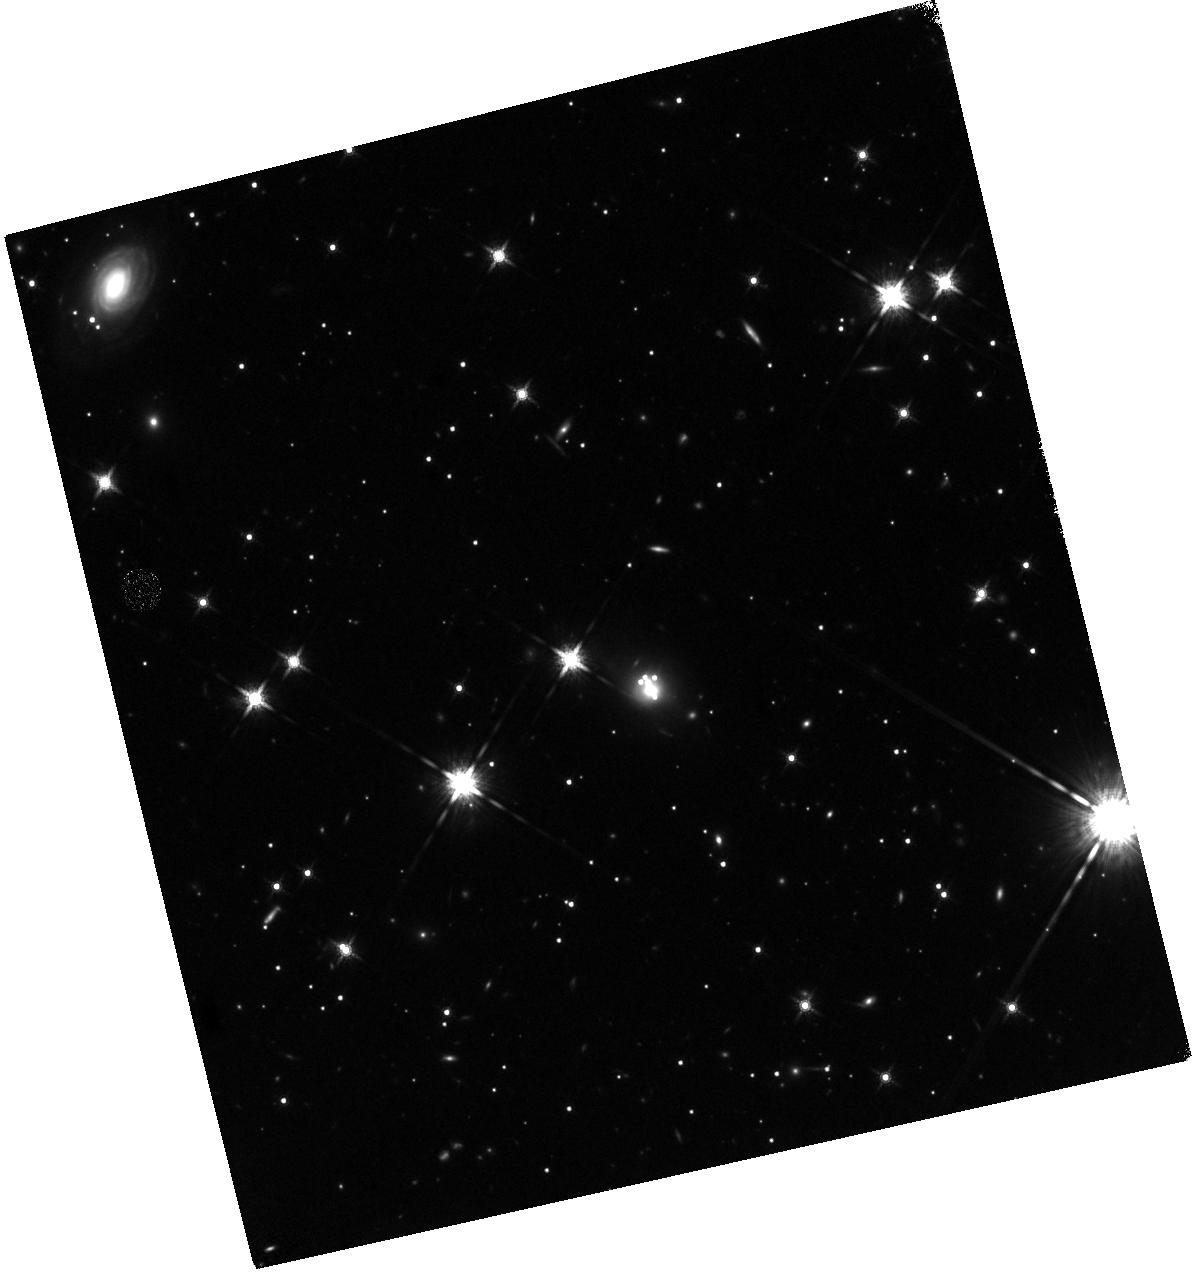
Target: ACT-S-J2029+0120. Instrument: WFC3/IR. Filter: F160W. Exposure: 40 min. Observation ID: hst_15160_02_wfc3_ir_f160w_idl102

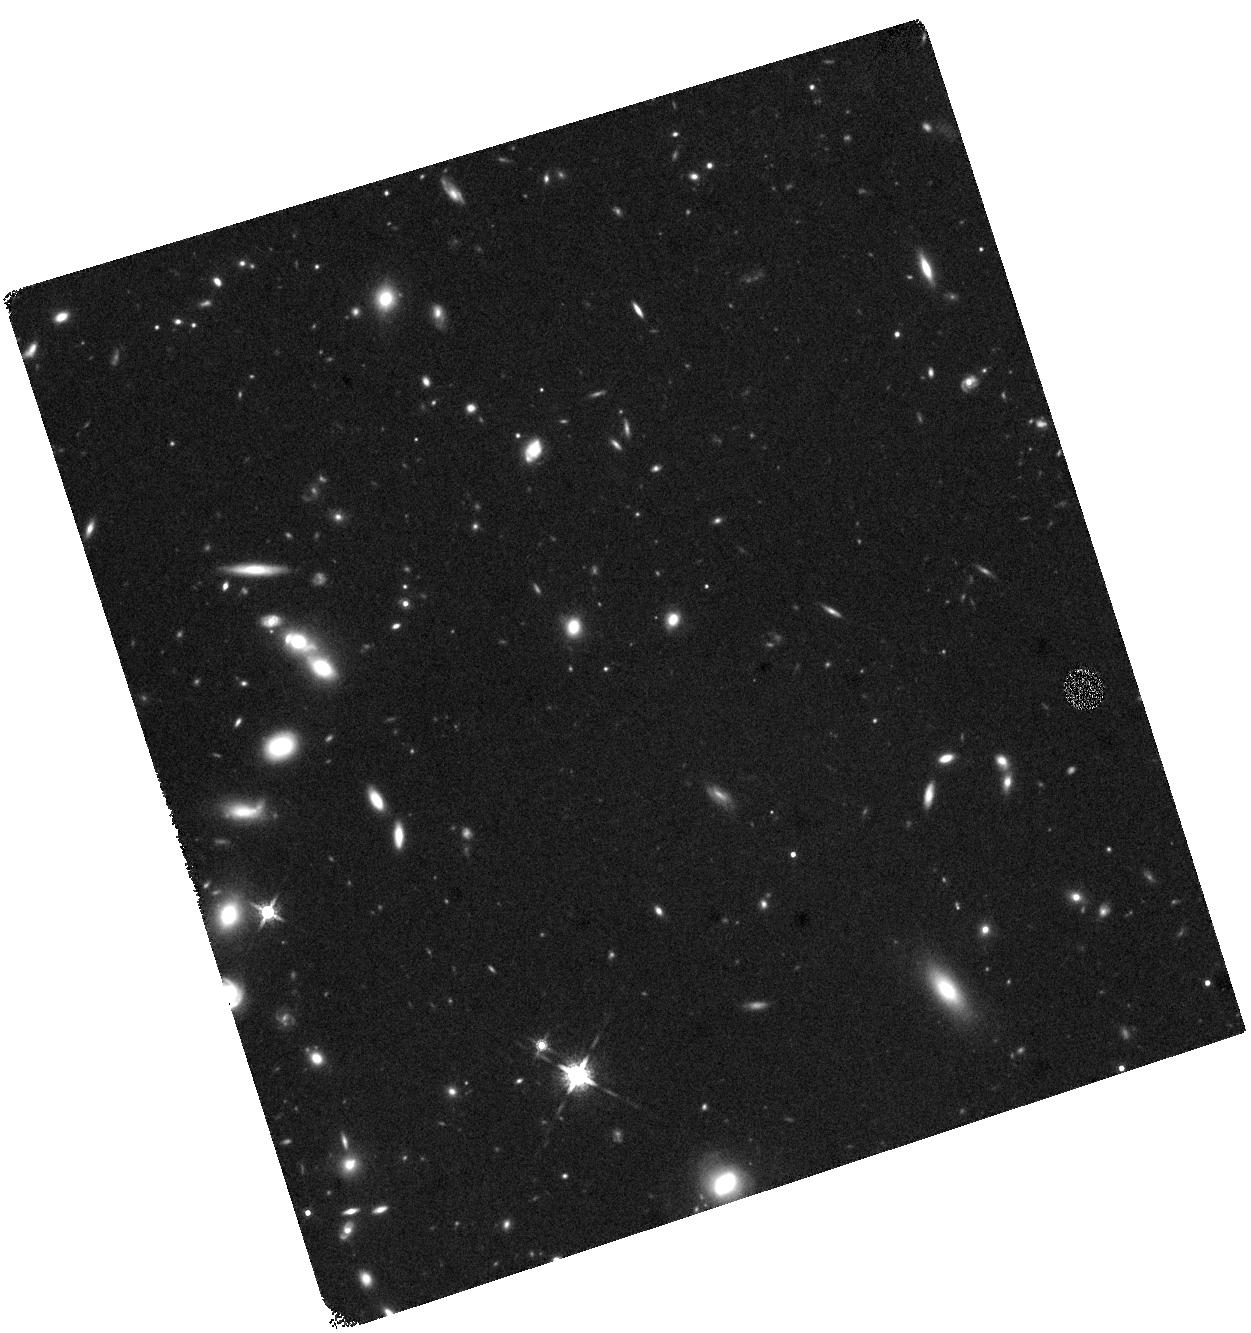
Target: ACT-S-J0116-0004. Instrument: WFC3/IR. Filter: F160W. Exposure: 40 min. Observation ID: hst_15160_01_wfc3_ir_f160w_idl101

High-resolution imaging of two lensed dusty star-forming galaxies (PI: Baker, Andrew)

Dusty star-forming galaxies (DSFGs) make significant contributions to the star formation history of the universe, but the same dust that powers their luminosity obscures much or all of the rest-UV and optical light that would allow easy study of their dynamical properties and evolutionary states. In this proposal, we request observations of two DSFGs that are among the brightest point sources in three-band mapping with the Atacama Cosmology Telescope (ACT), both of which show incontrovertible evidence of gravitational lensing. From HST imaging, we will extract information about the background sources and lens-plane structures and develop gravitational lens models, thereby gaining insights into the DSFGs' intrinsic sizes, morphologies, and gas masses and kinematics, and into the presence of substructure in the lens plane. This effort will be strengthened by the fact that both of our targets already have highly resolved mid-J CO mapping with the IRAM Northern Extended Millimeter Array; in these cases, each independent velocity channel serves as an independent probe of the lensing potential.